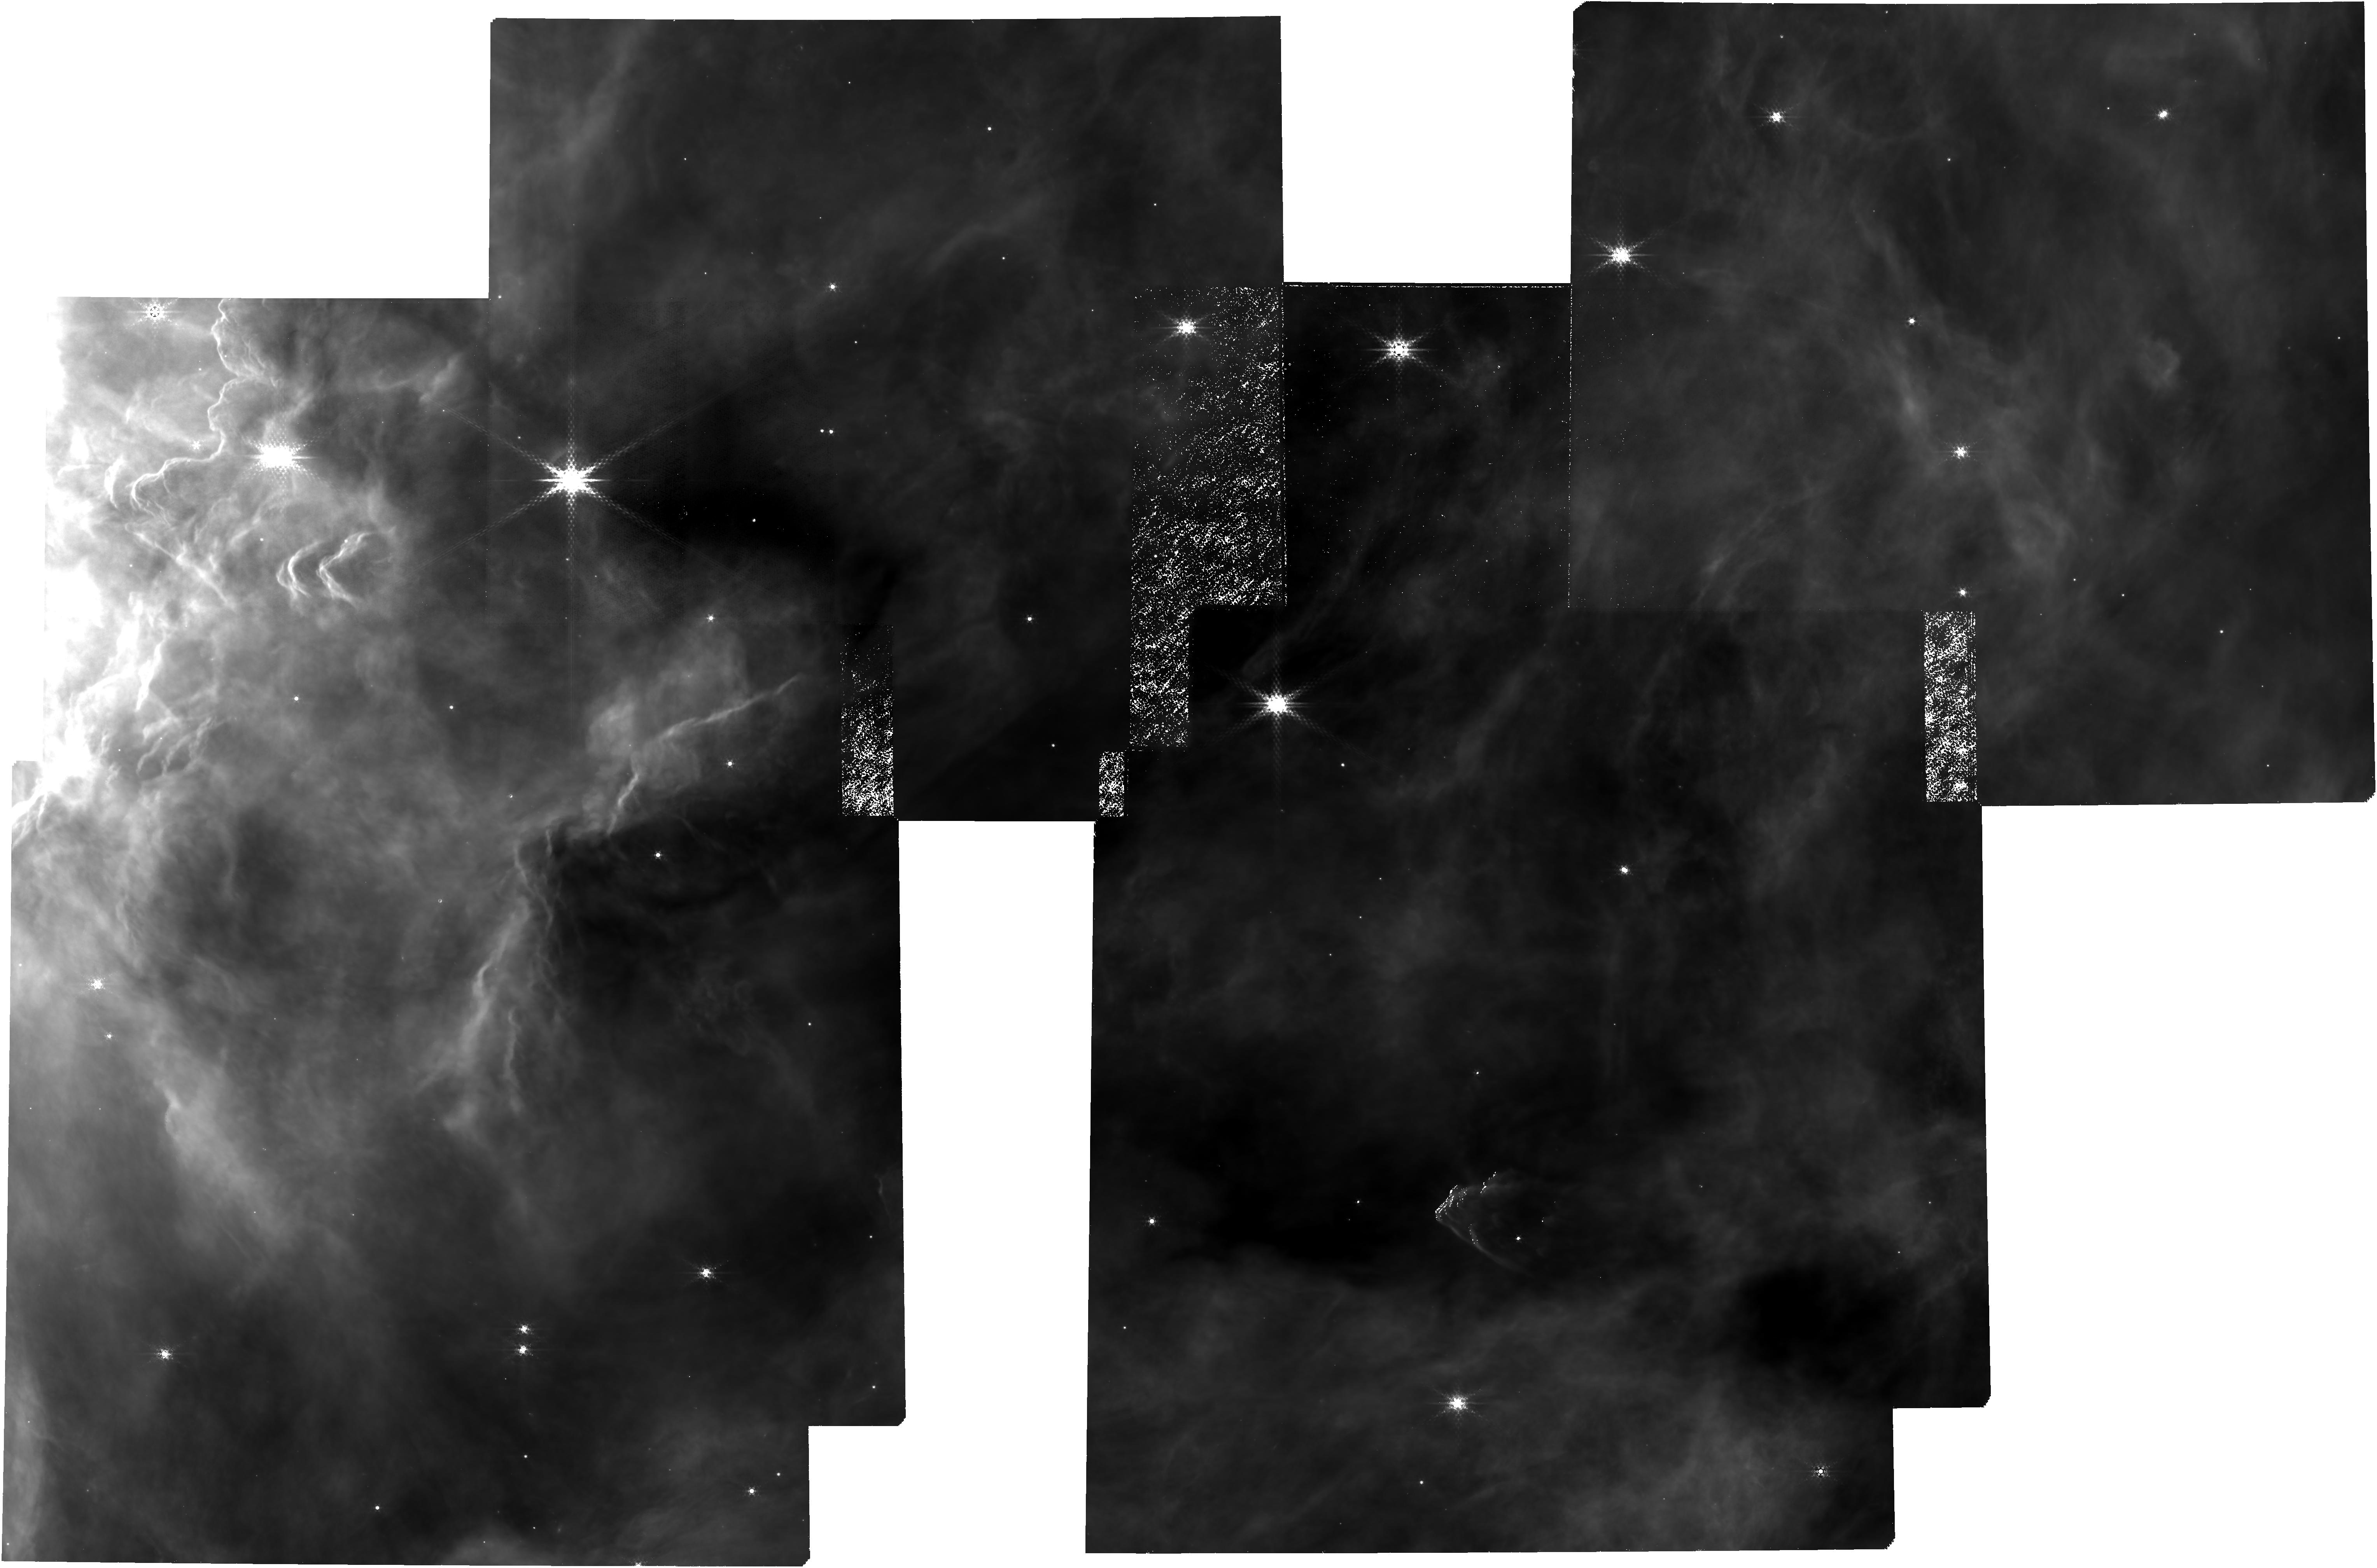
Target: source_list_v2. Instrument: NIRCAM. Filter: F430M. Exposure: 5.3 h. Observation ID: jw05409-o001_t012_nircam_clear-f430m

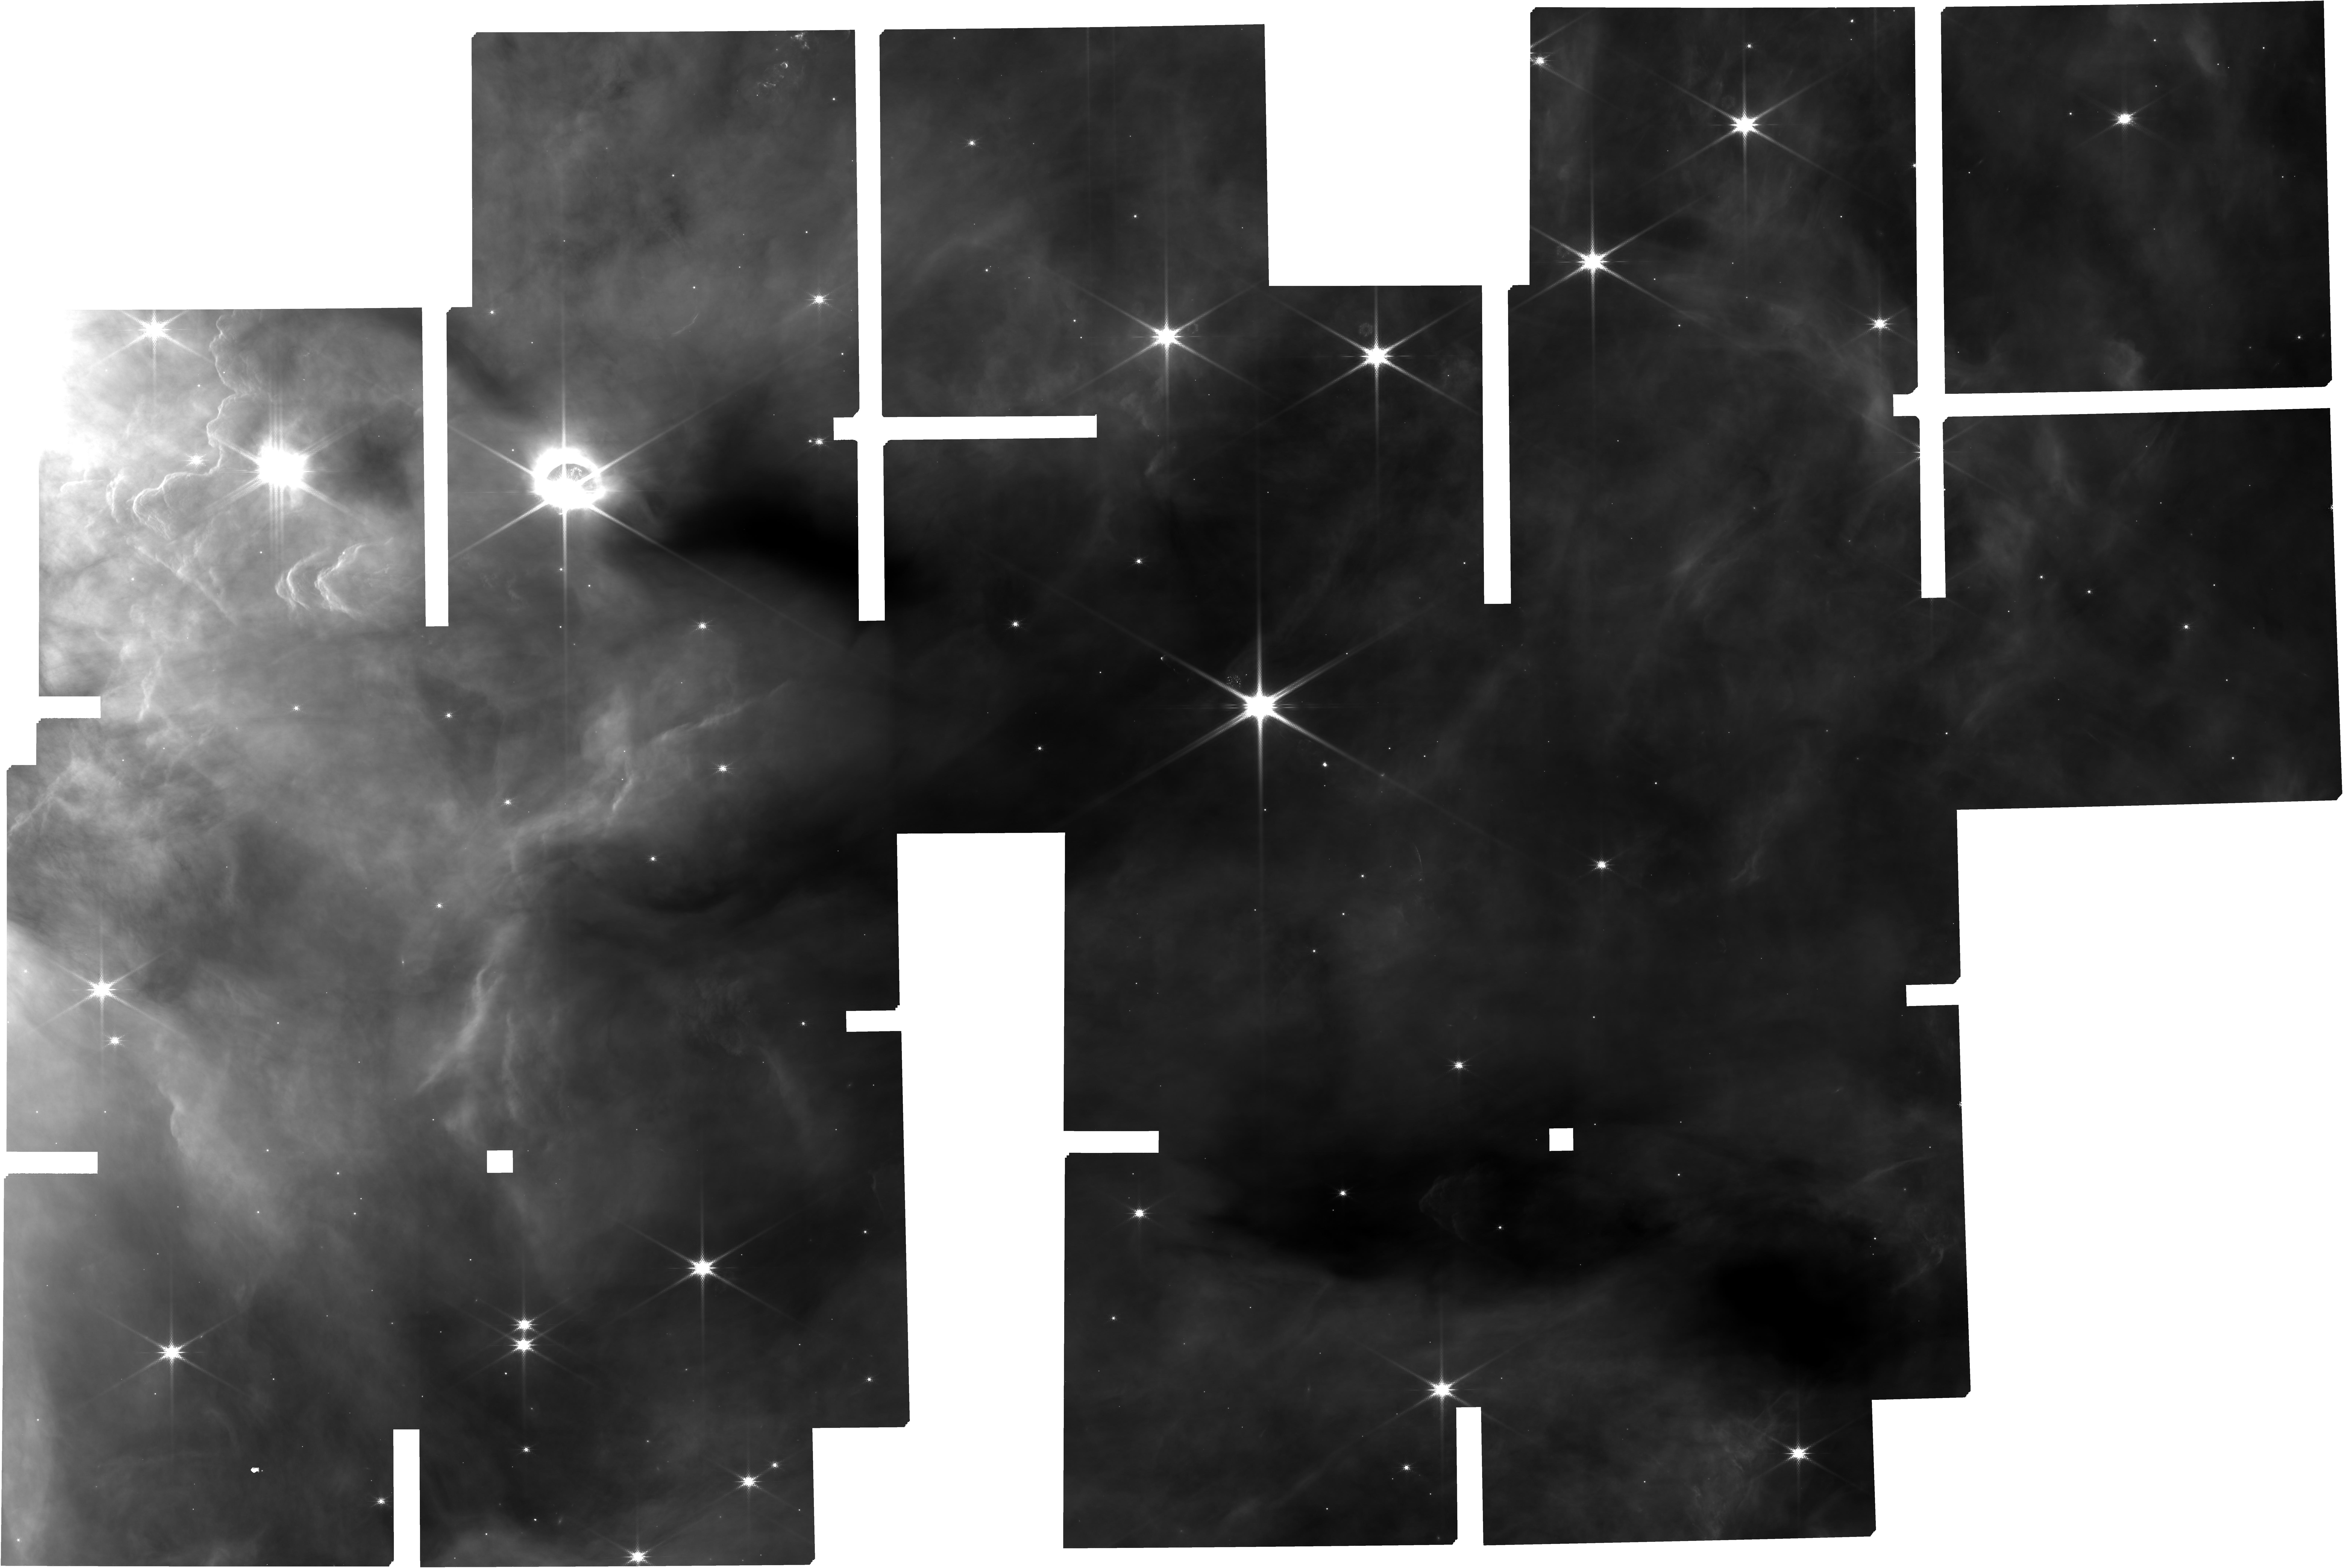
Target: source_list_v2. Instrument: NIRCAM. Filter: F182M. Exposure: 5.3 h. Observation ID: jw05409-o001_t012_nircam_clear-f182m

A Fundamental Study of Star and Planet Formation: Spectroscopic Confirmation of Free-floating Jupiter Mass Objects in NGC 2024 (PI: De Furio, Matthew)

Theoretical star formation models have estimated the fundamental limit of turbulent fragmentation of molecular cloud cores to be ~ 1-10Mjup, overlapping masses that can result from planet formation within the disk of a star. At the same time, observational studies identify a decreasing initial mass function (IMF) approaching the limit of formation, yet are incomplete below ~ 20 Mjup. Recent JWST/NIRCam observations in NGC 2024, a moderate density embedded cluster with an age < 1 Myr, have identified dozens of candidate planetary mass objects with estimated masses down to 0.7 Mj based on their photometric color. We propose to obtain 1-5 micron spectra of 75 candidate planetary mass objects and brown dwarfs with estimated masses < 40 Mjup (45 of which are < 10 Mjup) in NGC 2024 with the NIRSpec/MSA in prism mode. With these spectra, we will use both atmospheric models and previously observed planetary mass object spectra in order to estimate masses and determine membership of our sample. Additionally, we will utilize the spectral retrieval technique to estimate elemental abundances and search for signatures of formation within a circumstellar disk, e.g. reduced C/O ratio due to formation beyond the H2O ice line. Our program requires only 10.7 total hours in order to: 1) probe the low mass limit of turbulent fragmentation (i.e. brown dwarf formation), 2) define the shape of the IMF down to Jupiter mass scales, and 3) identify Jupiter-mass ejected planets from their enhanced elemental abundances relative to other cluster members.